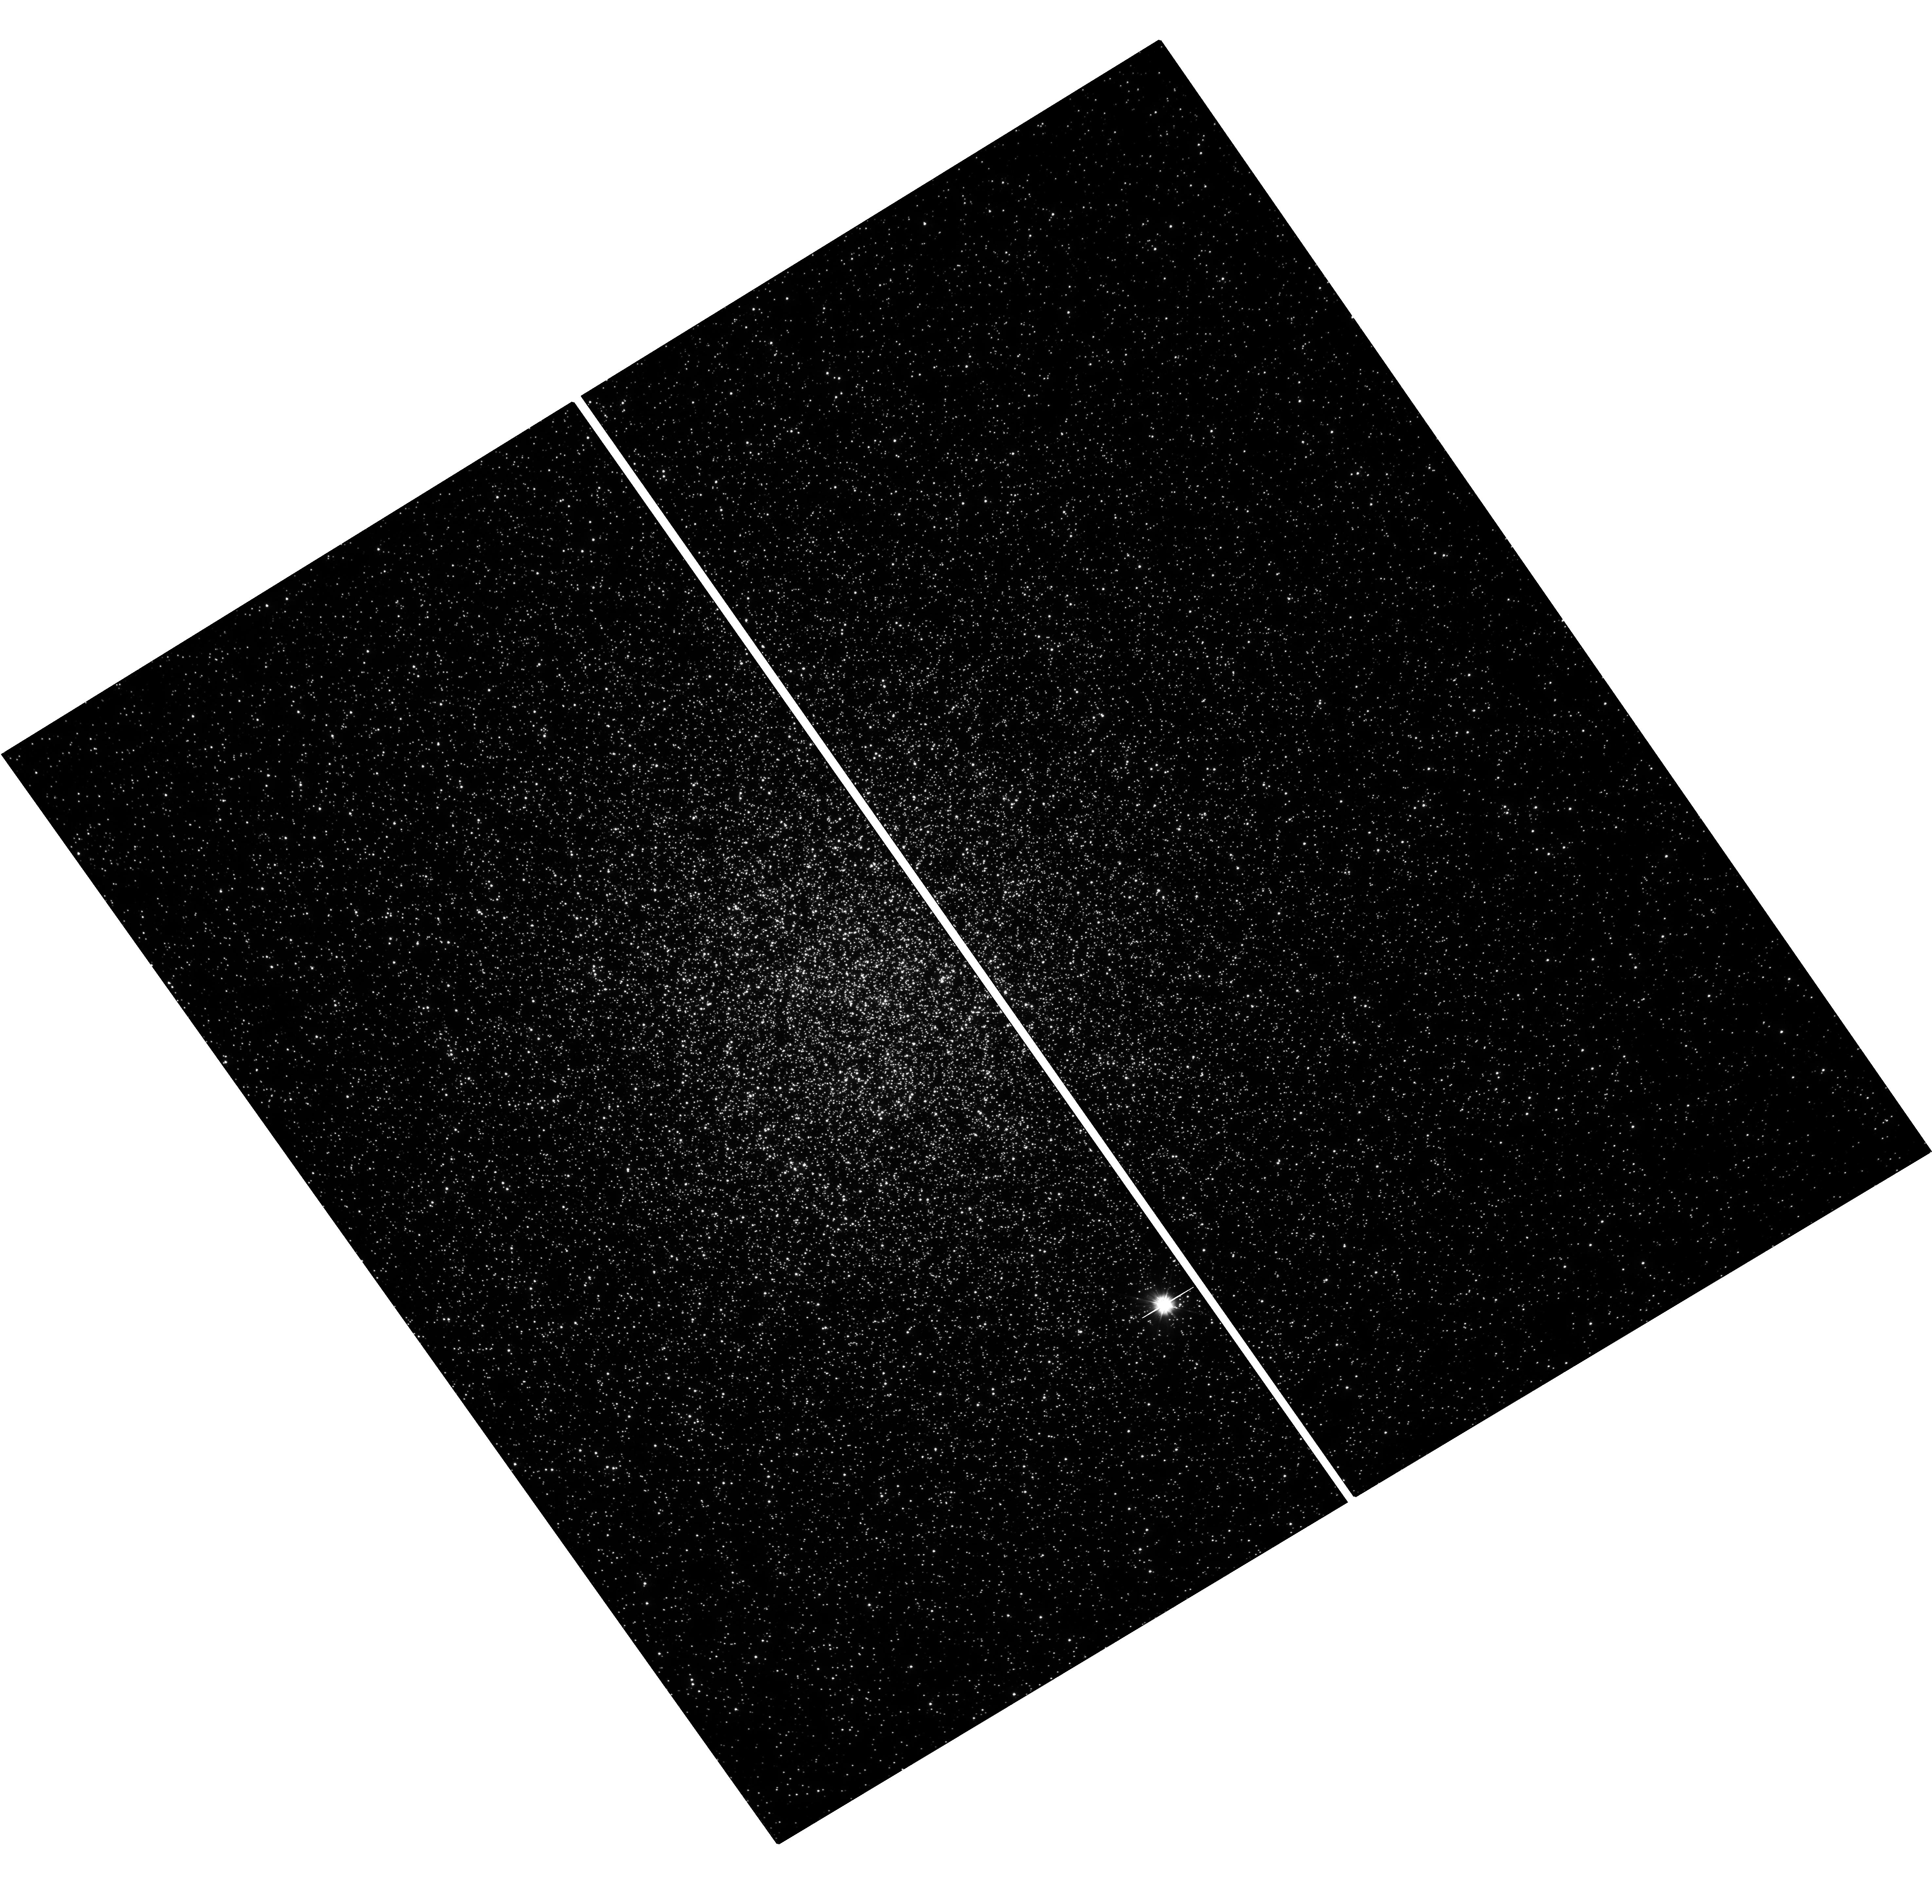
Target: 47TUC. Instrument: WFC3/UVIS. Filter: F300X. Exposure: 35 min. Observation ID: hst_17724_10_wfc3_uvis_f300x_iffz10

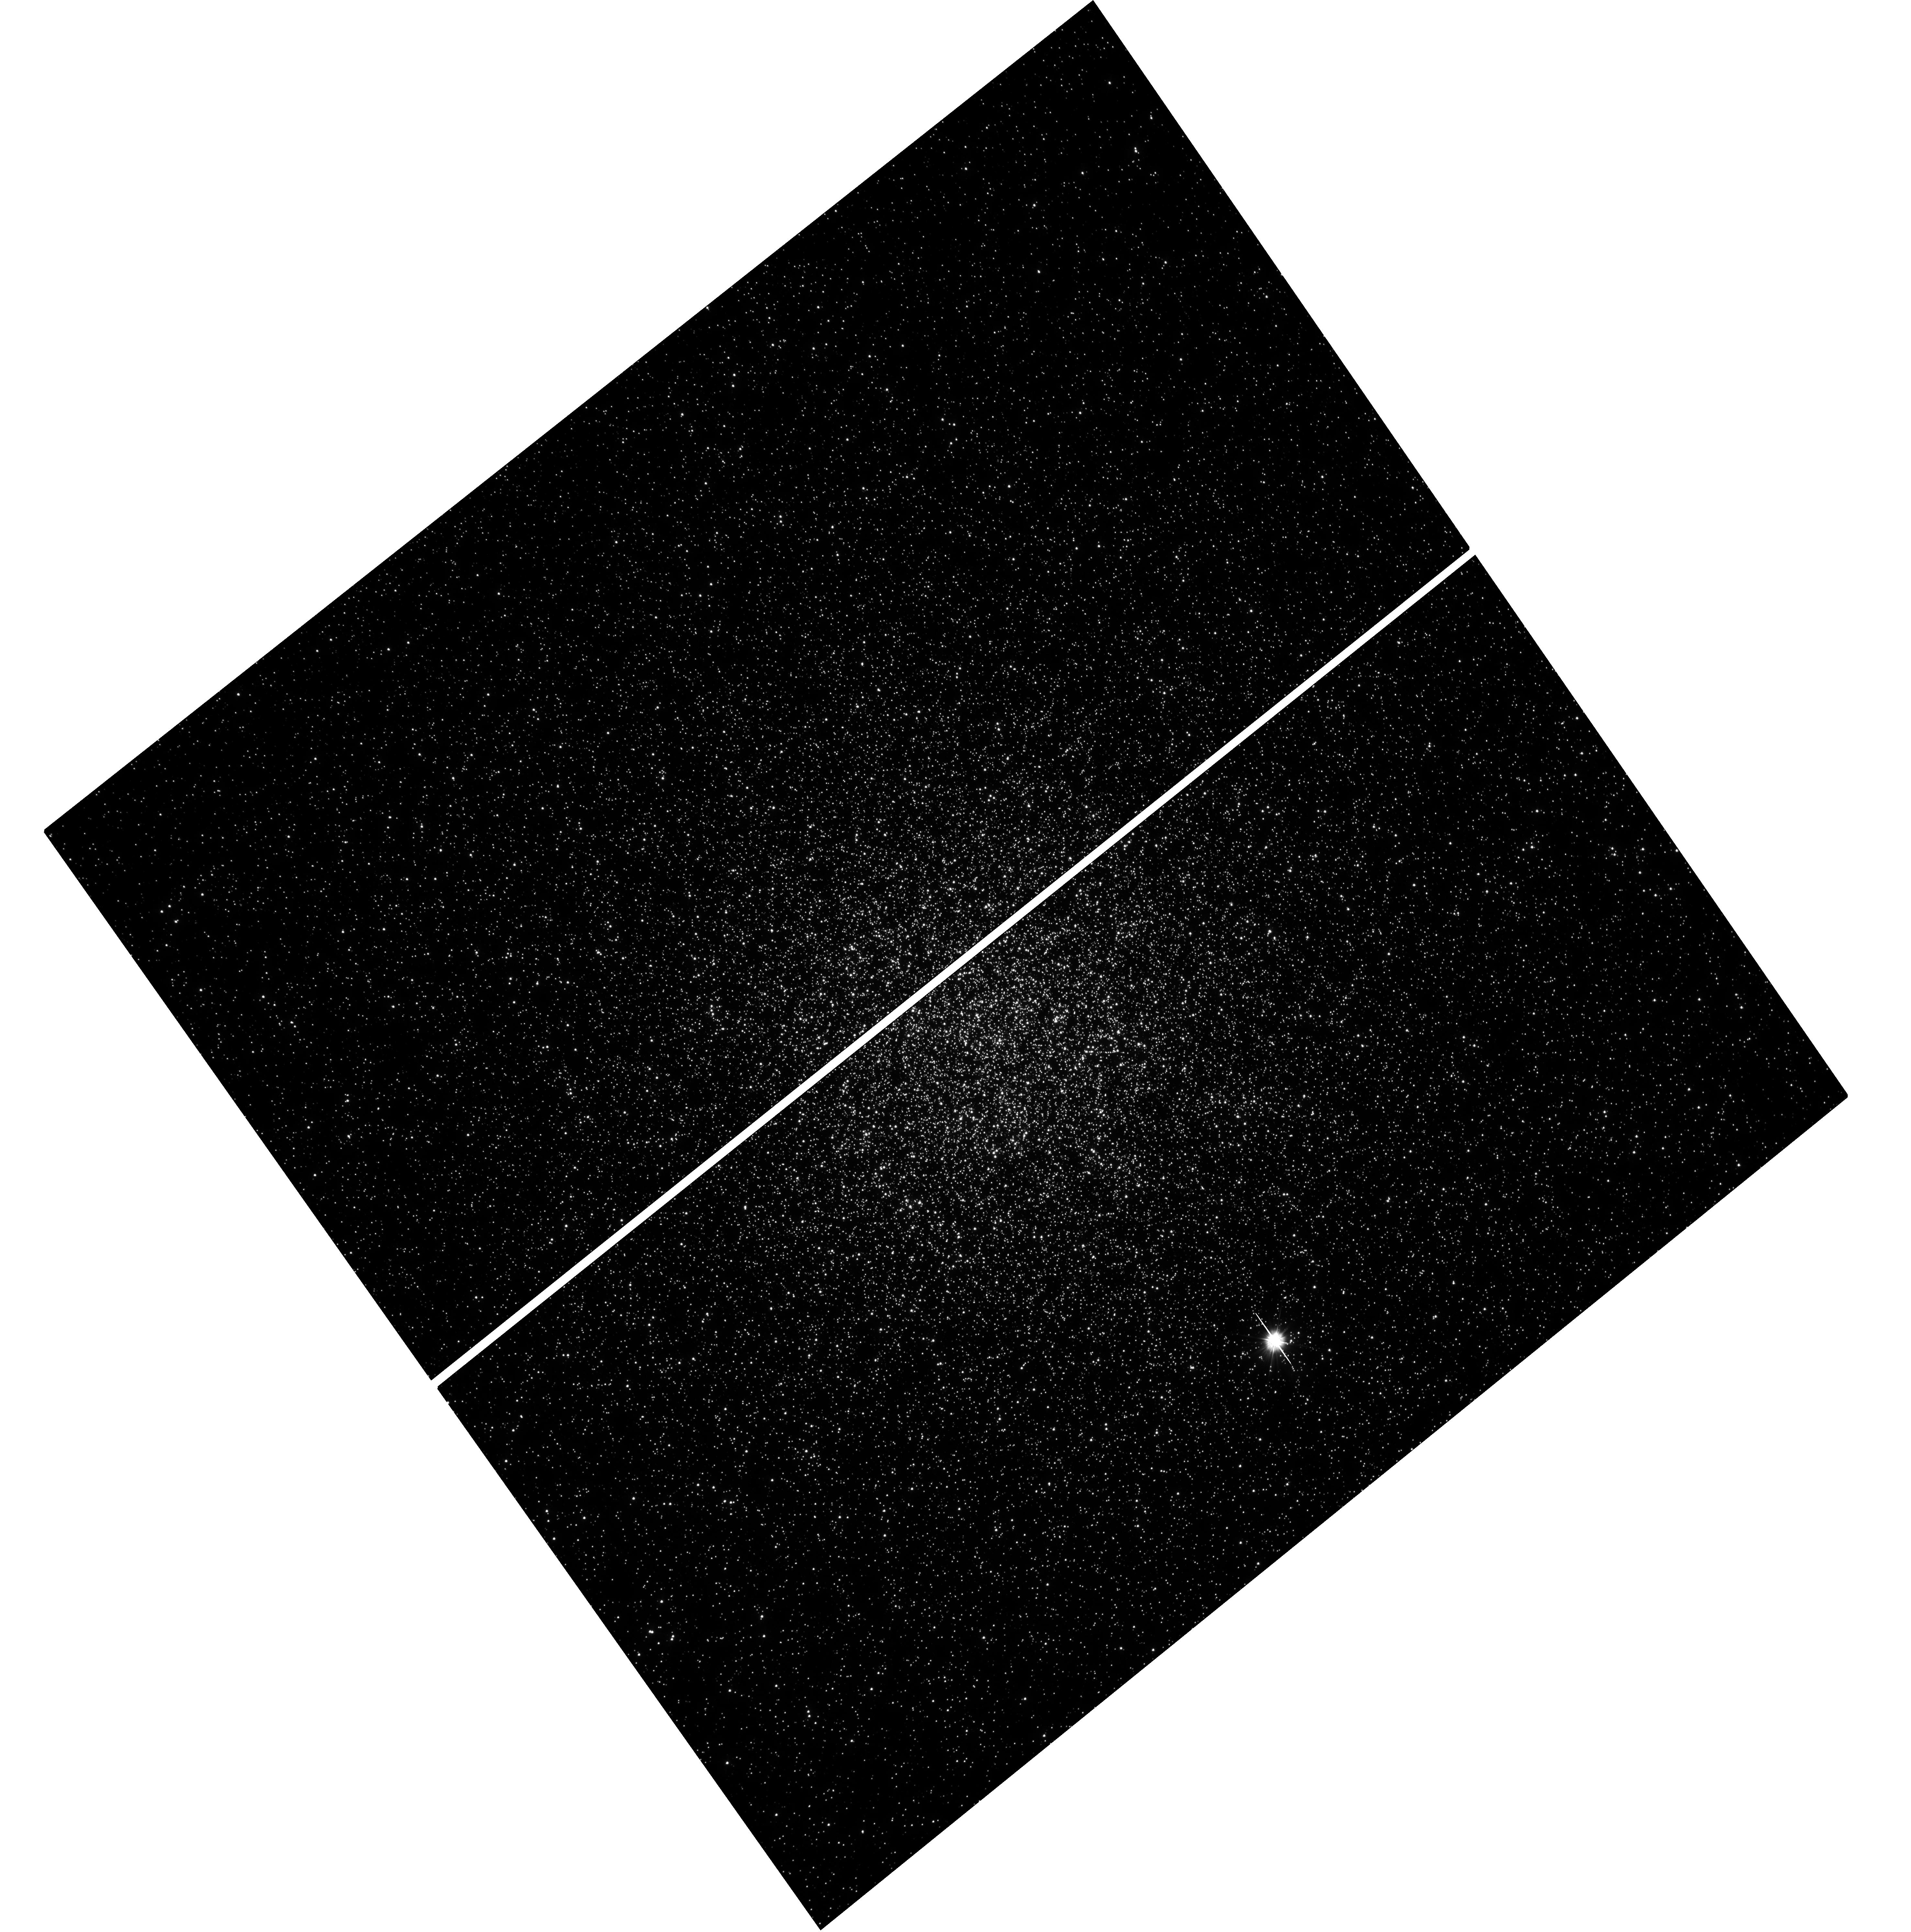
Target: 47TUC. Instrument: WFC3/UVIS. Filter: F300X. Exposure: 35 min. Observation ID: hst_17724_24_wfc3_uvis_f300x_iffz24

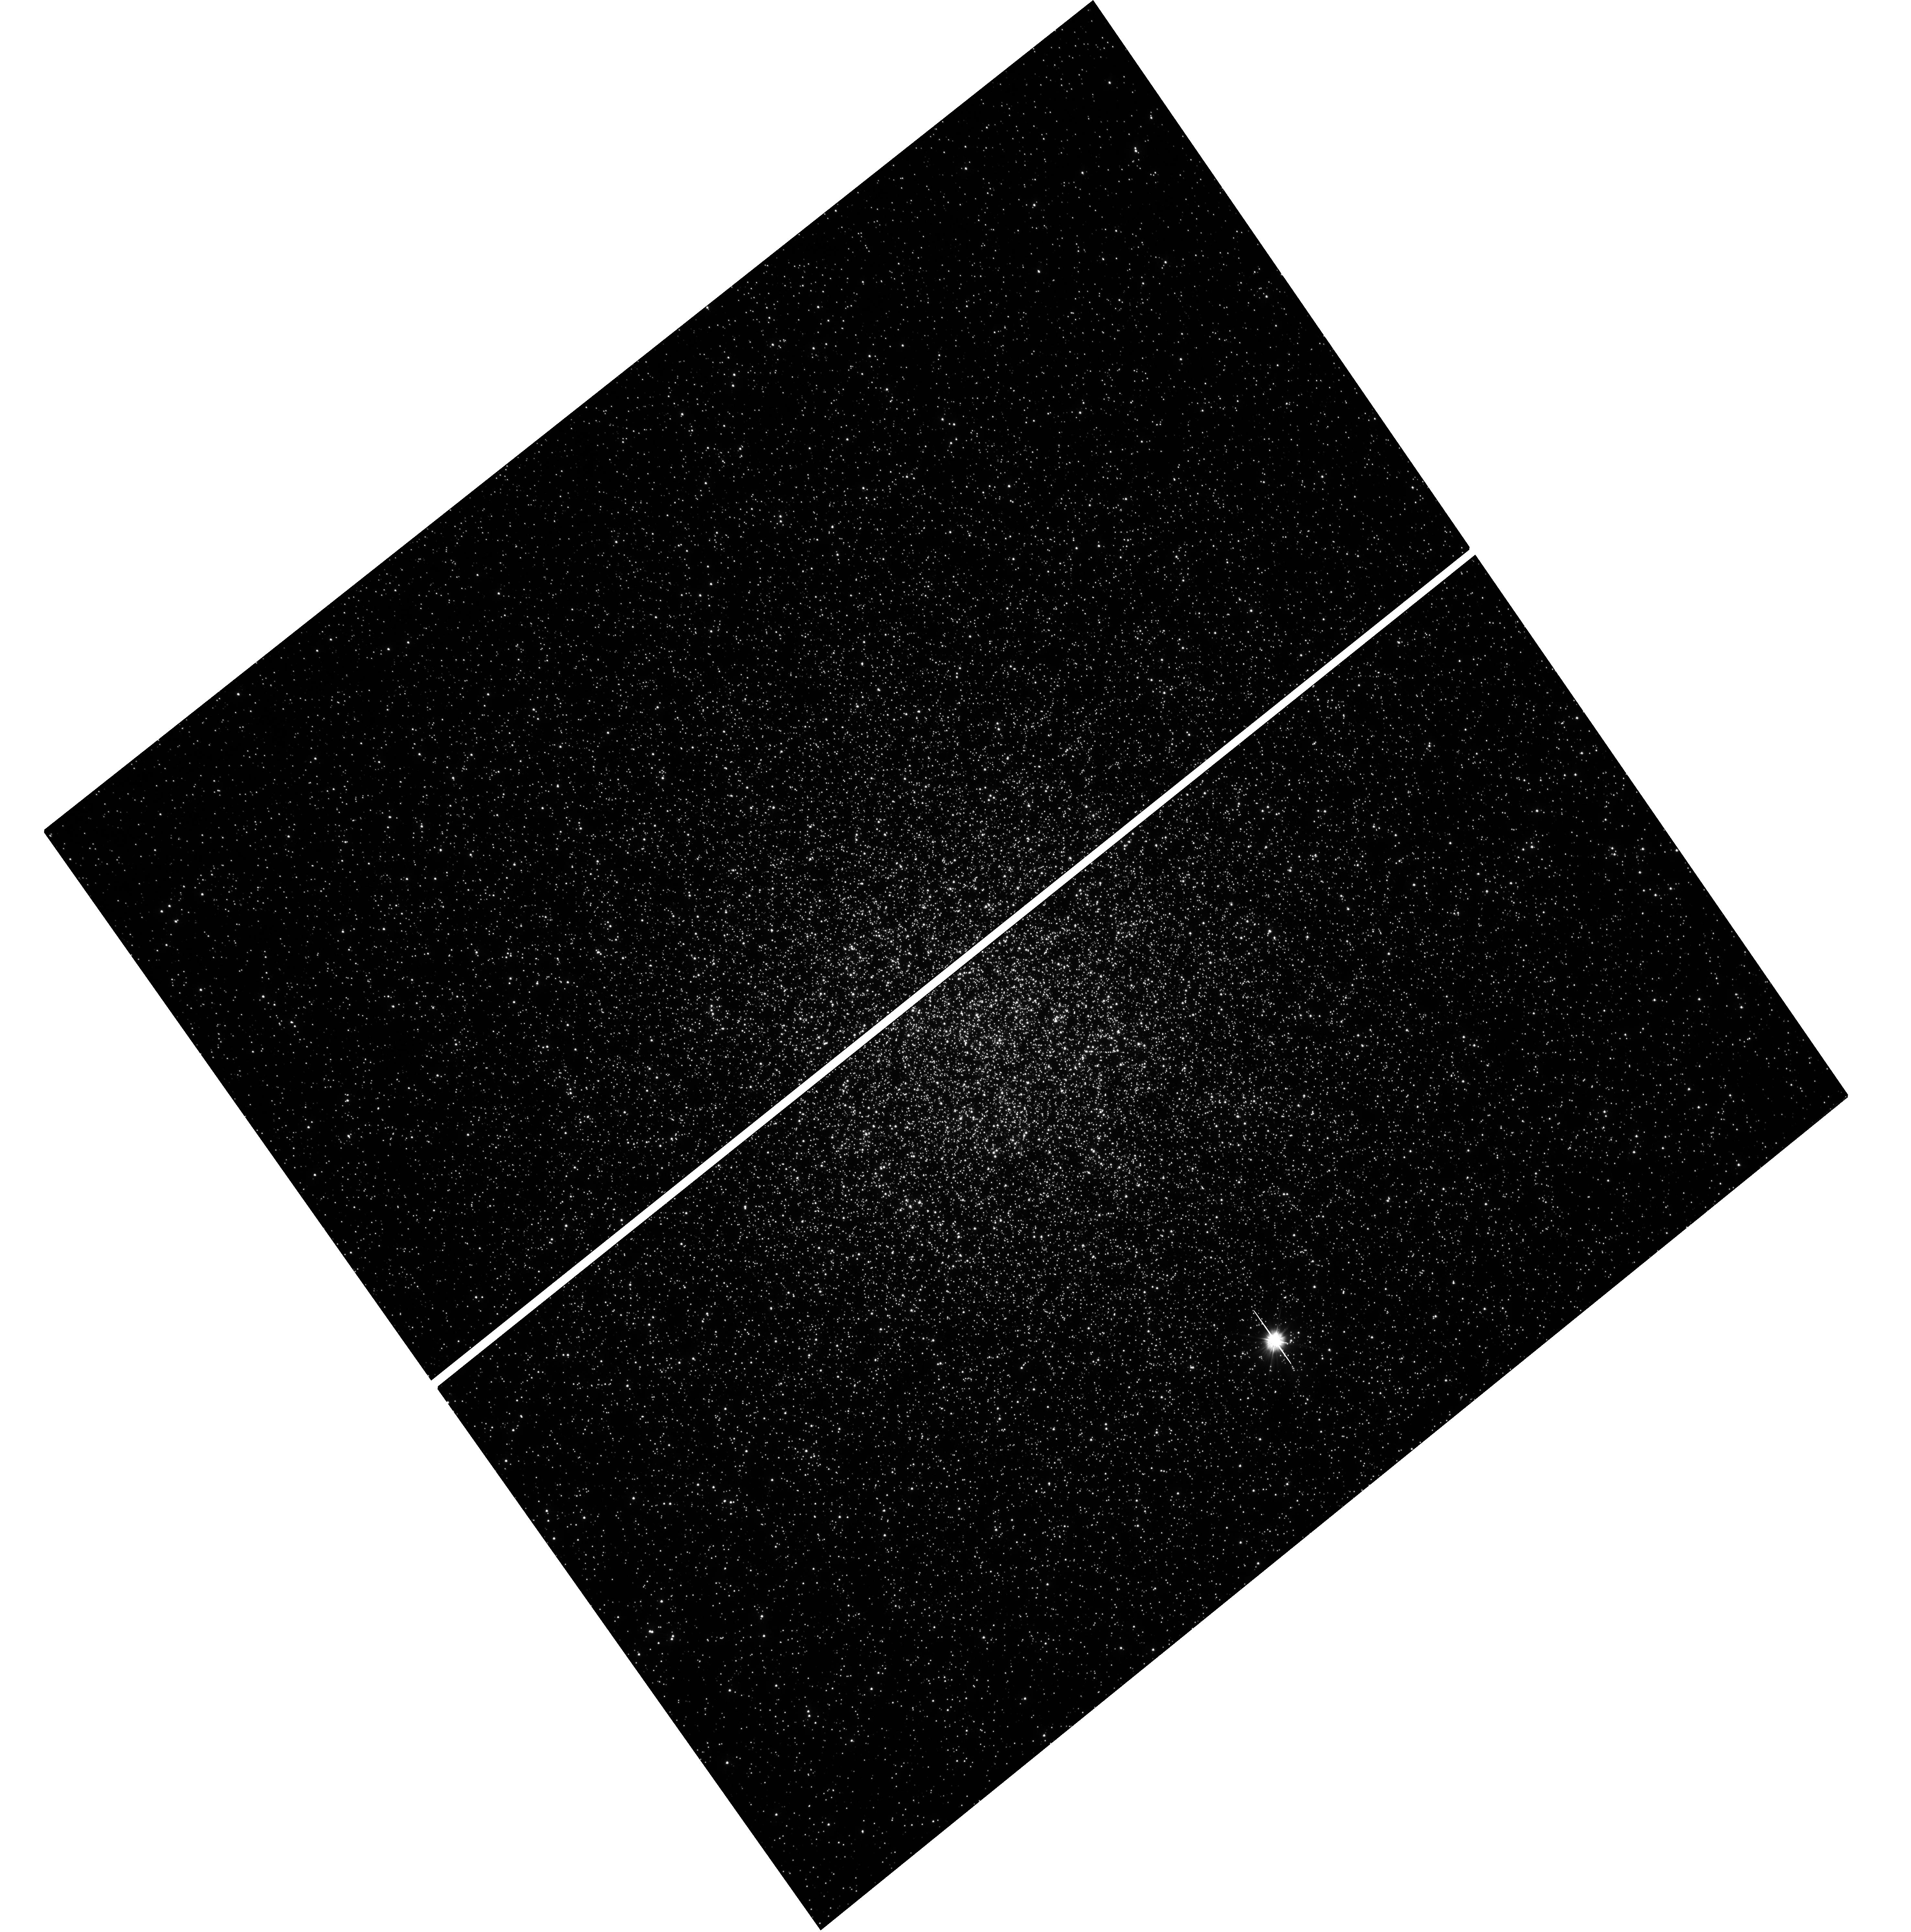
Target: 47TUC. Instrument: WFC3/UVIS. Filter: F300X. Exposure: 35 min. Observation ID: hst_17724_23_wfc3_uvis_f300x_iffz23

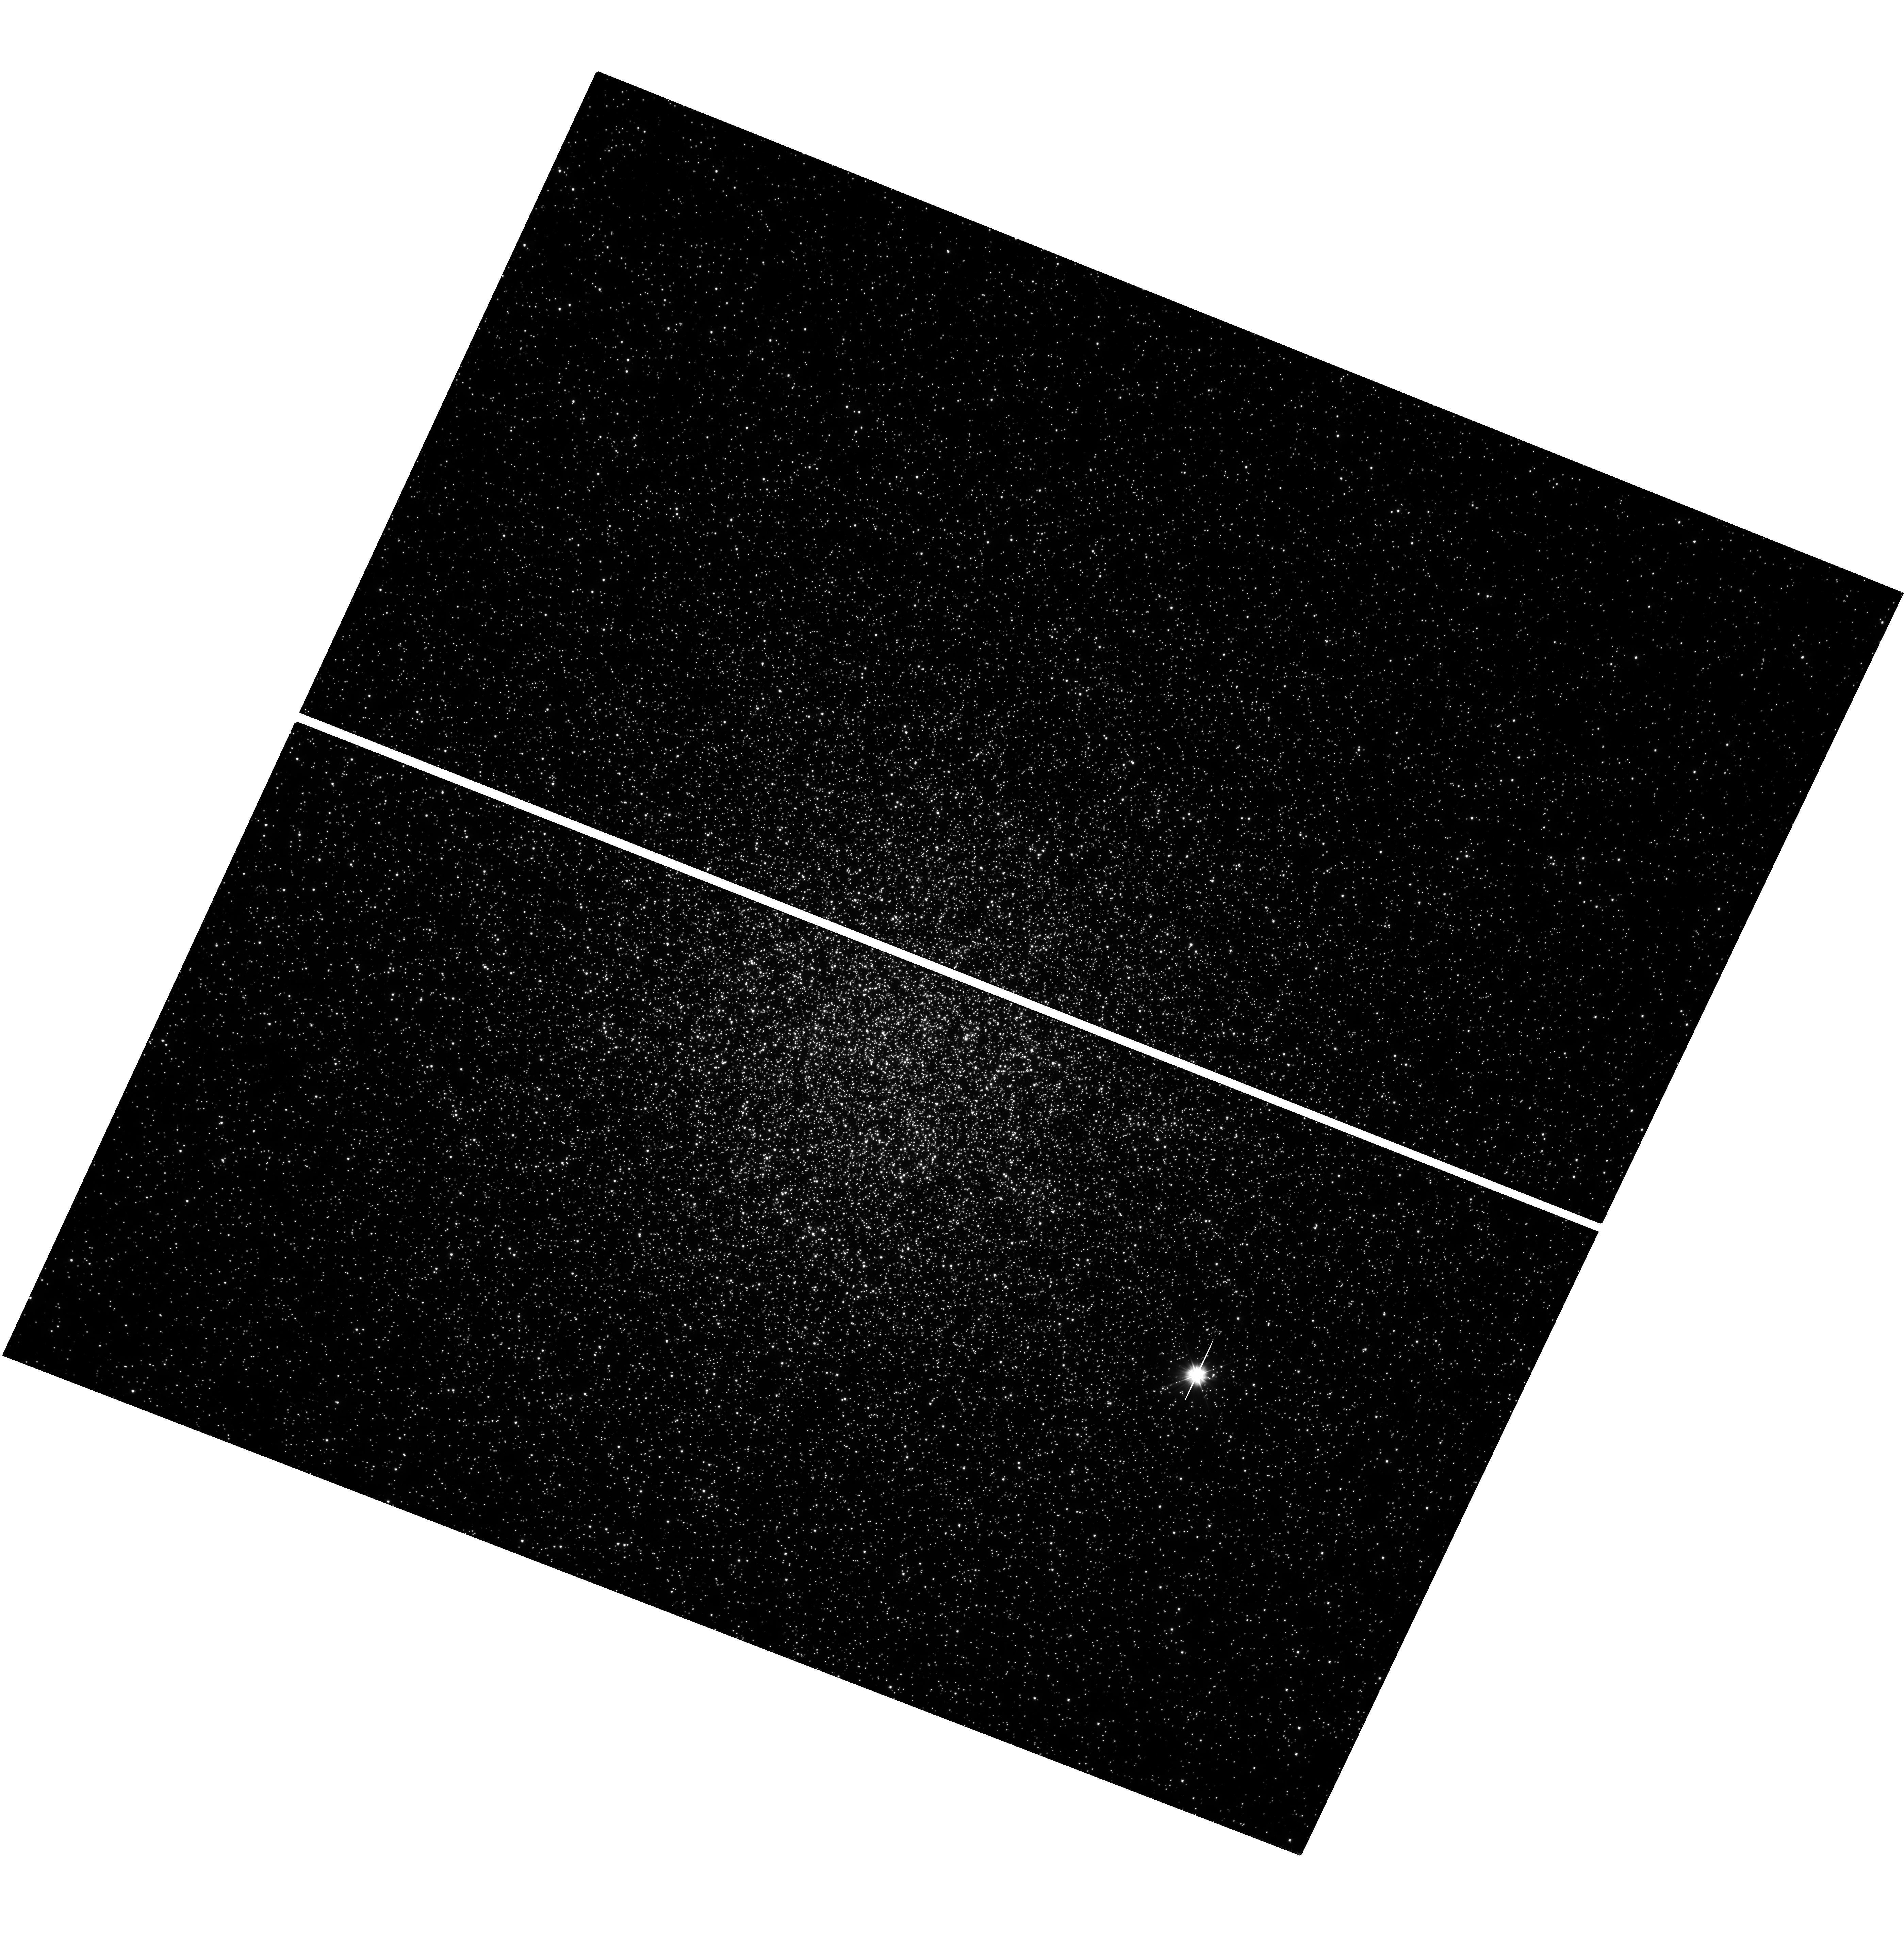
Target: 47TUC. Instrument: WFC3/UVIS. Filter: F300X. Exposure: 35 min. Observation ID: hst_17724_14_wfc3_uvis_f300x_iffz14

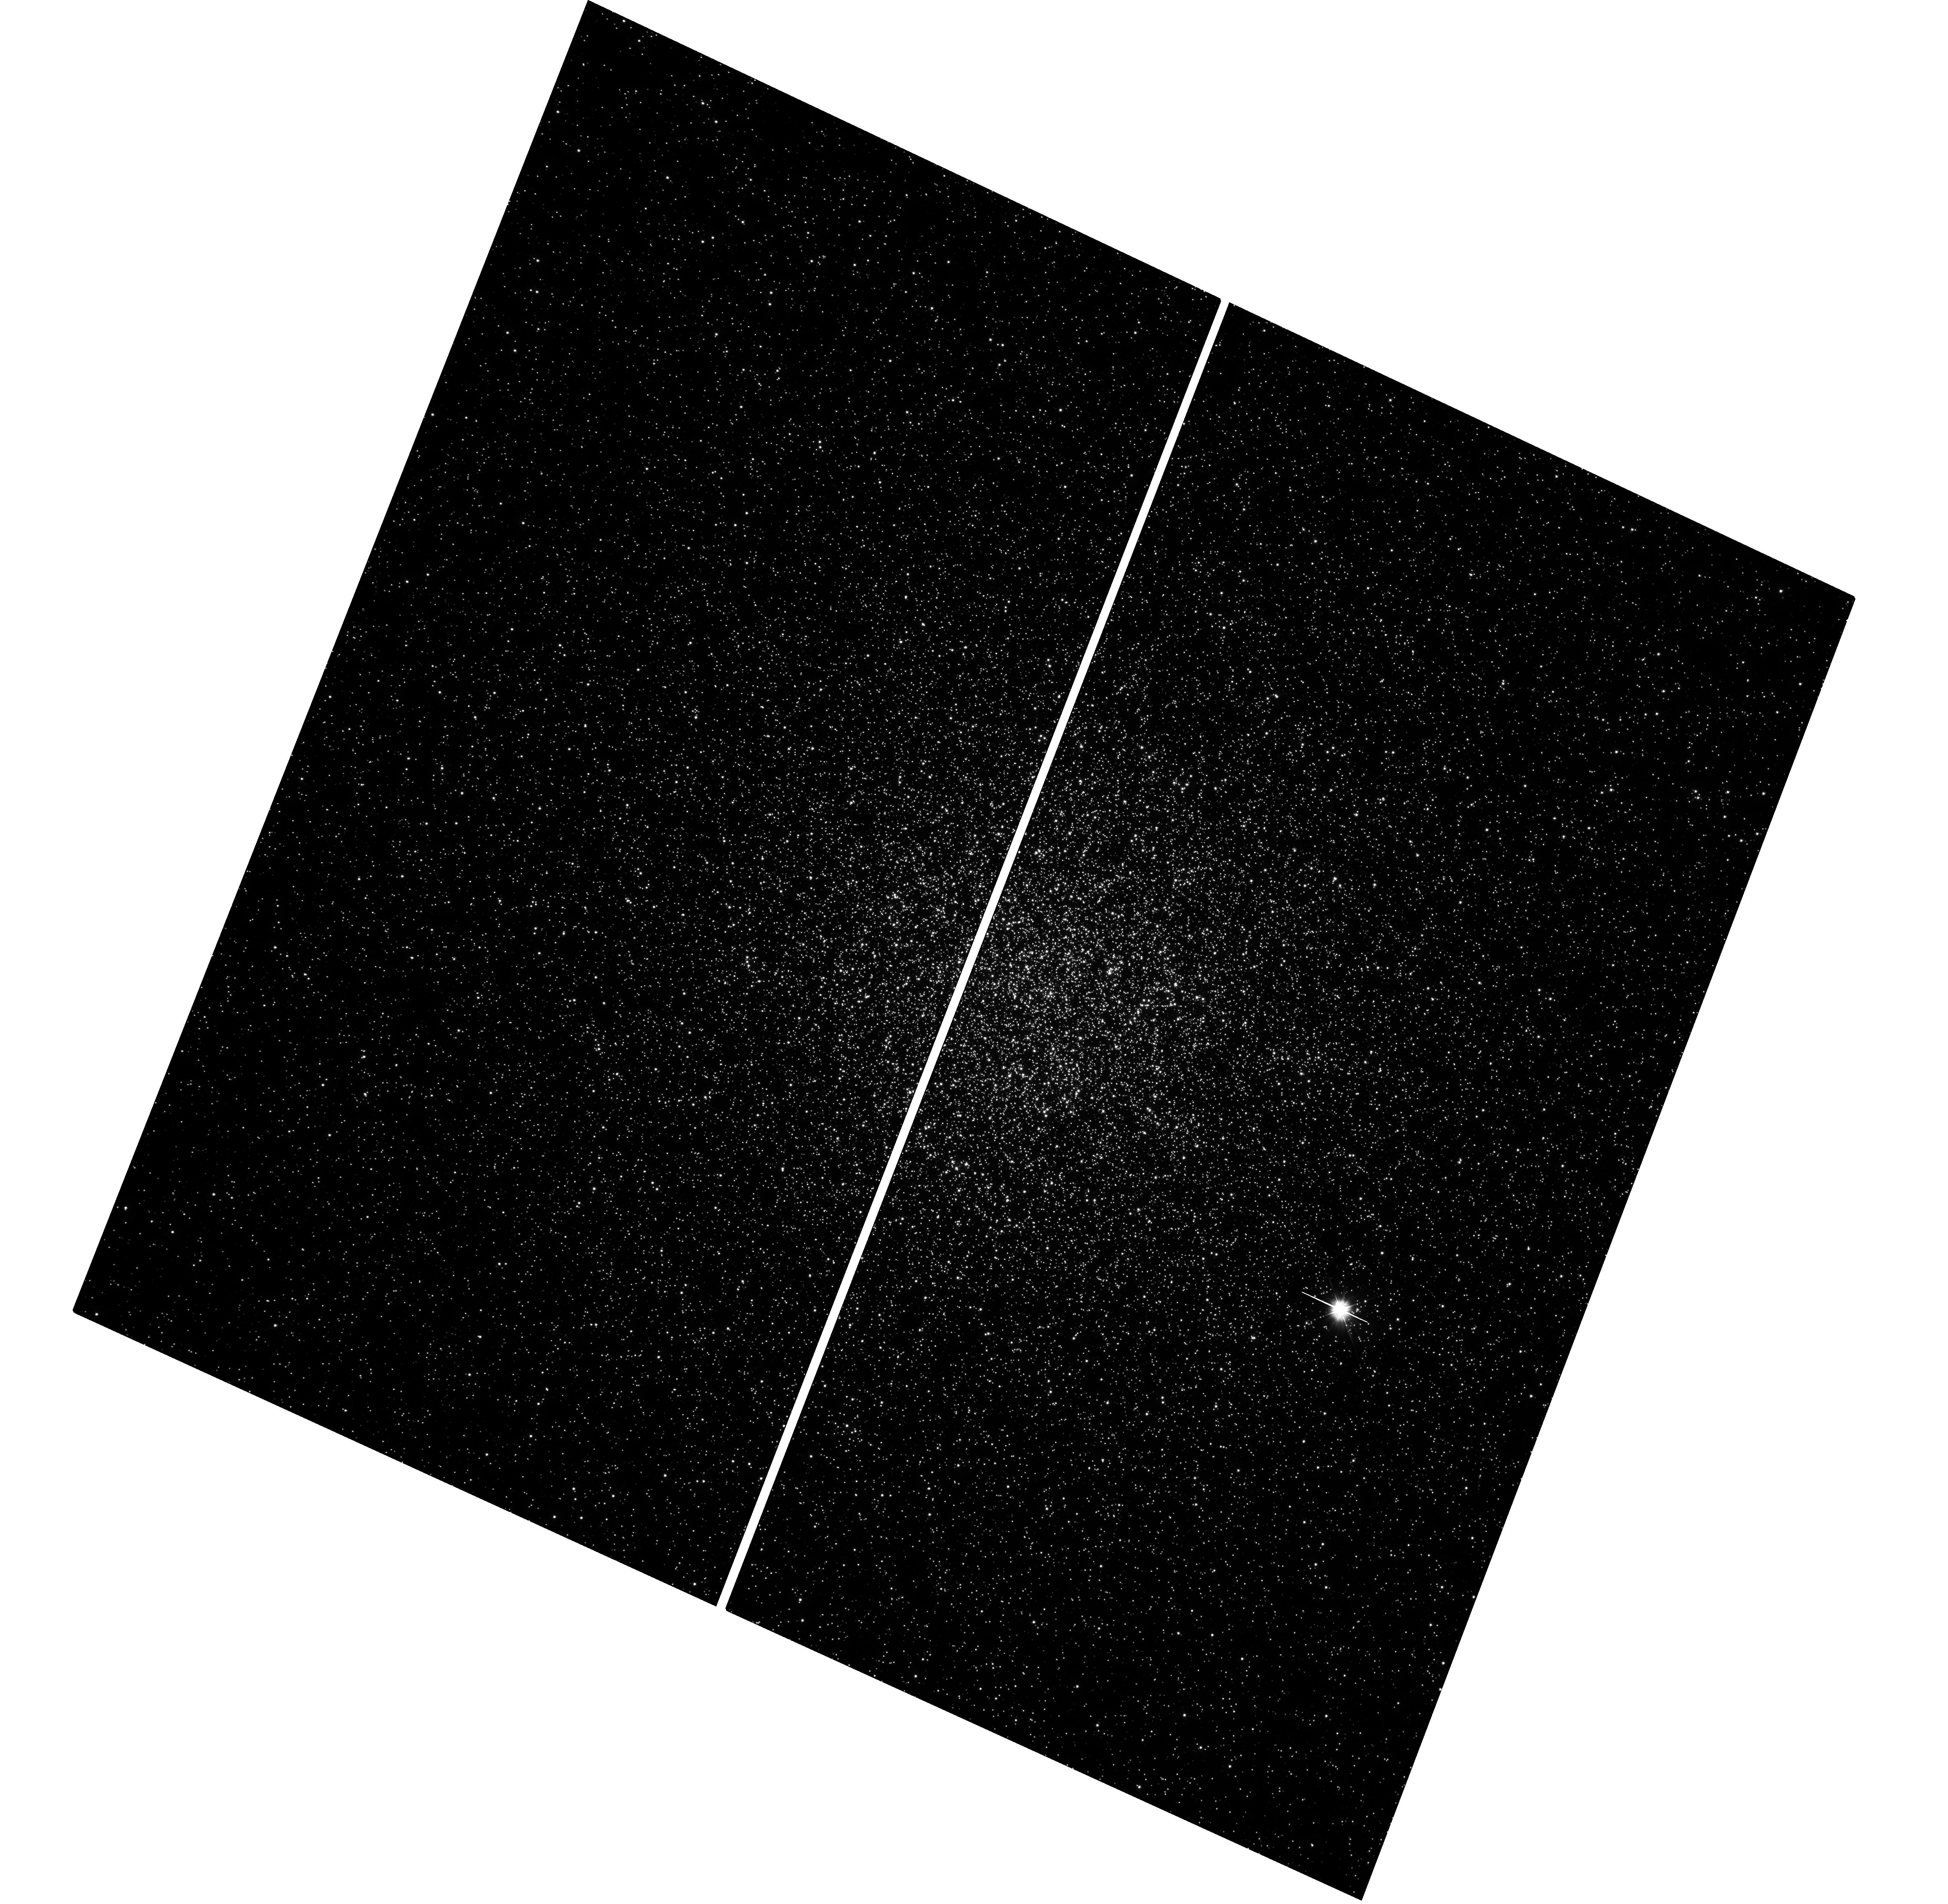
Target: 47TUC. Instrument: WFC3/UVIS. Filter: F300X. Exposure: 35 min. Observation ID: hst_17724_39_wfc3_uvis_f300x_iffz39

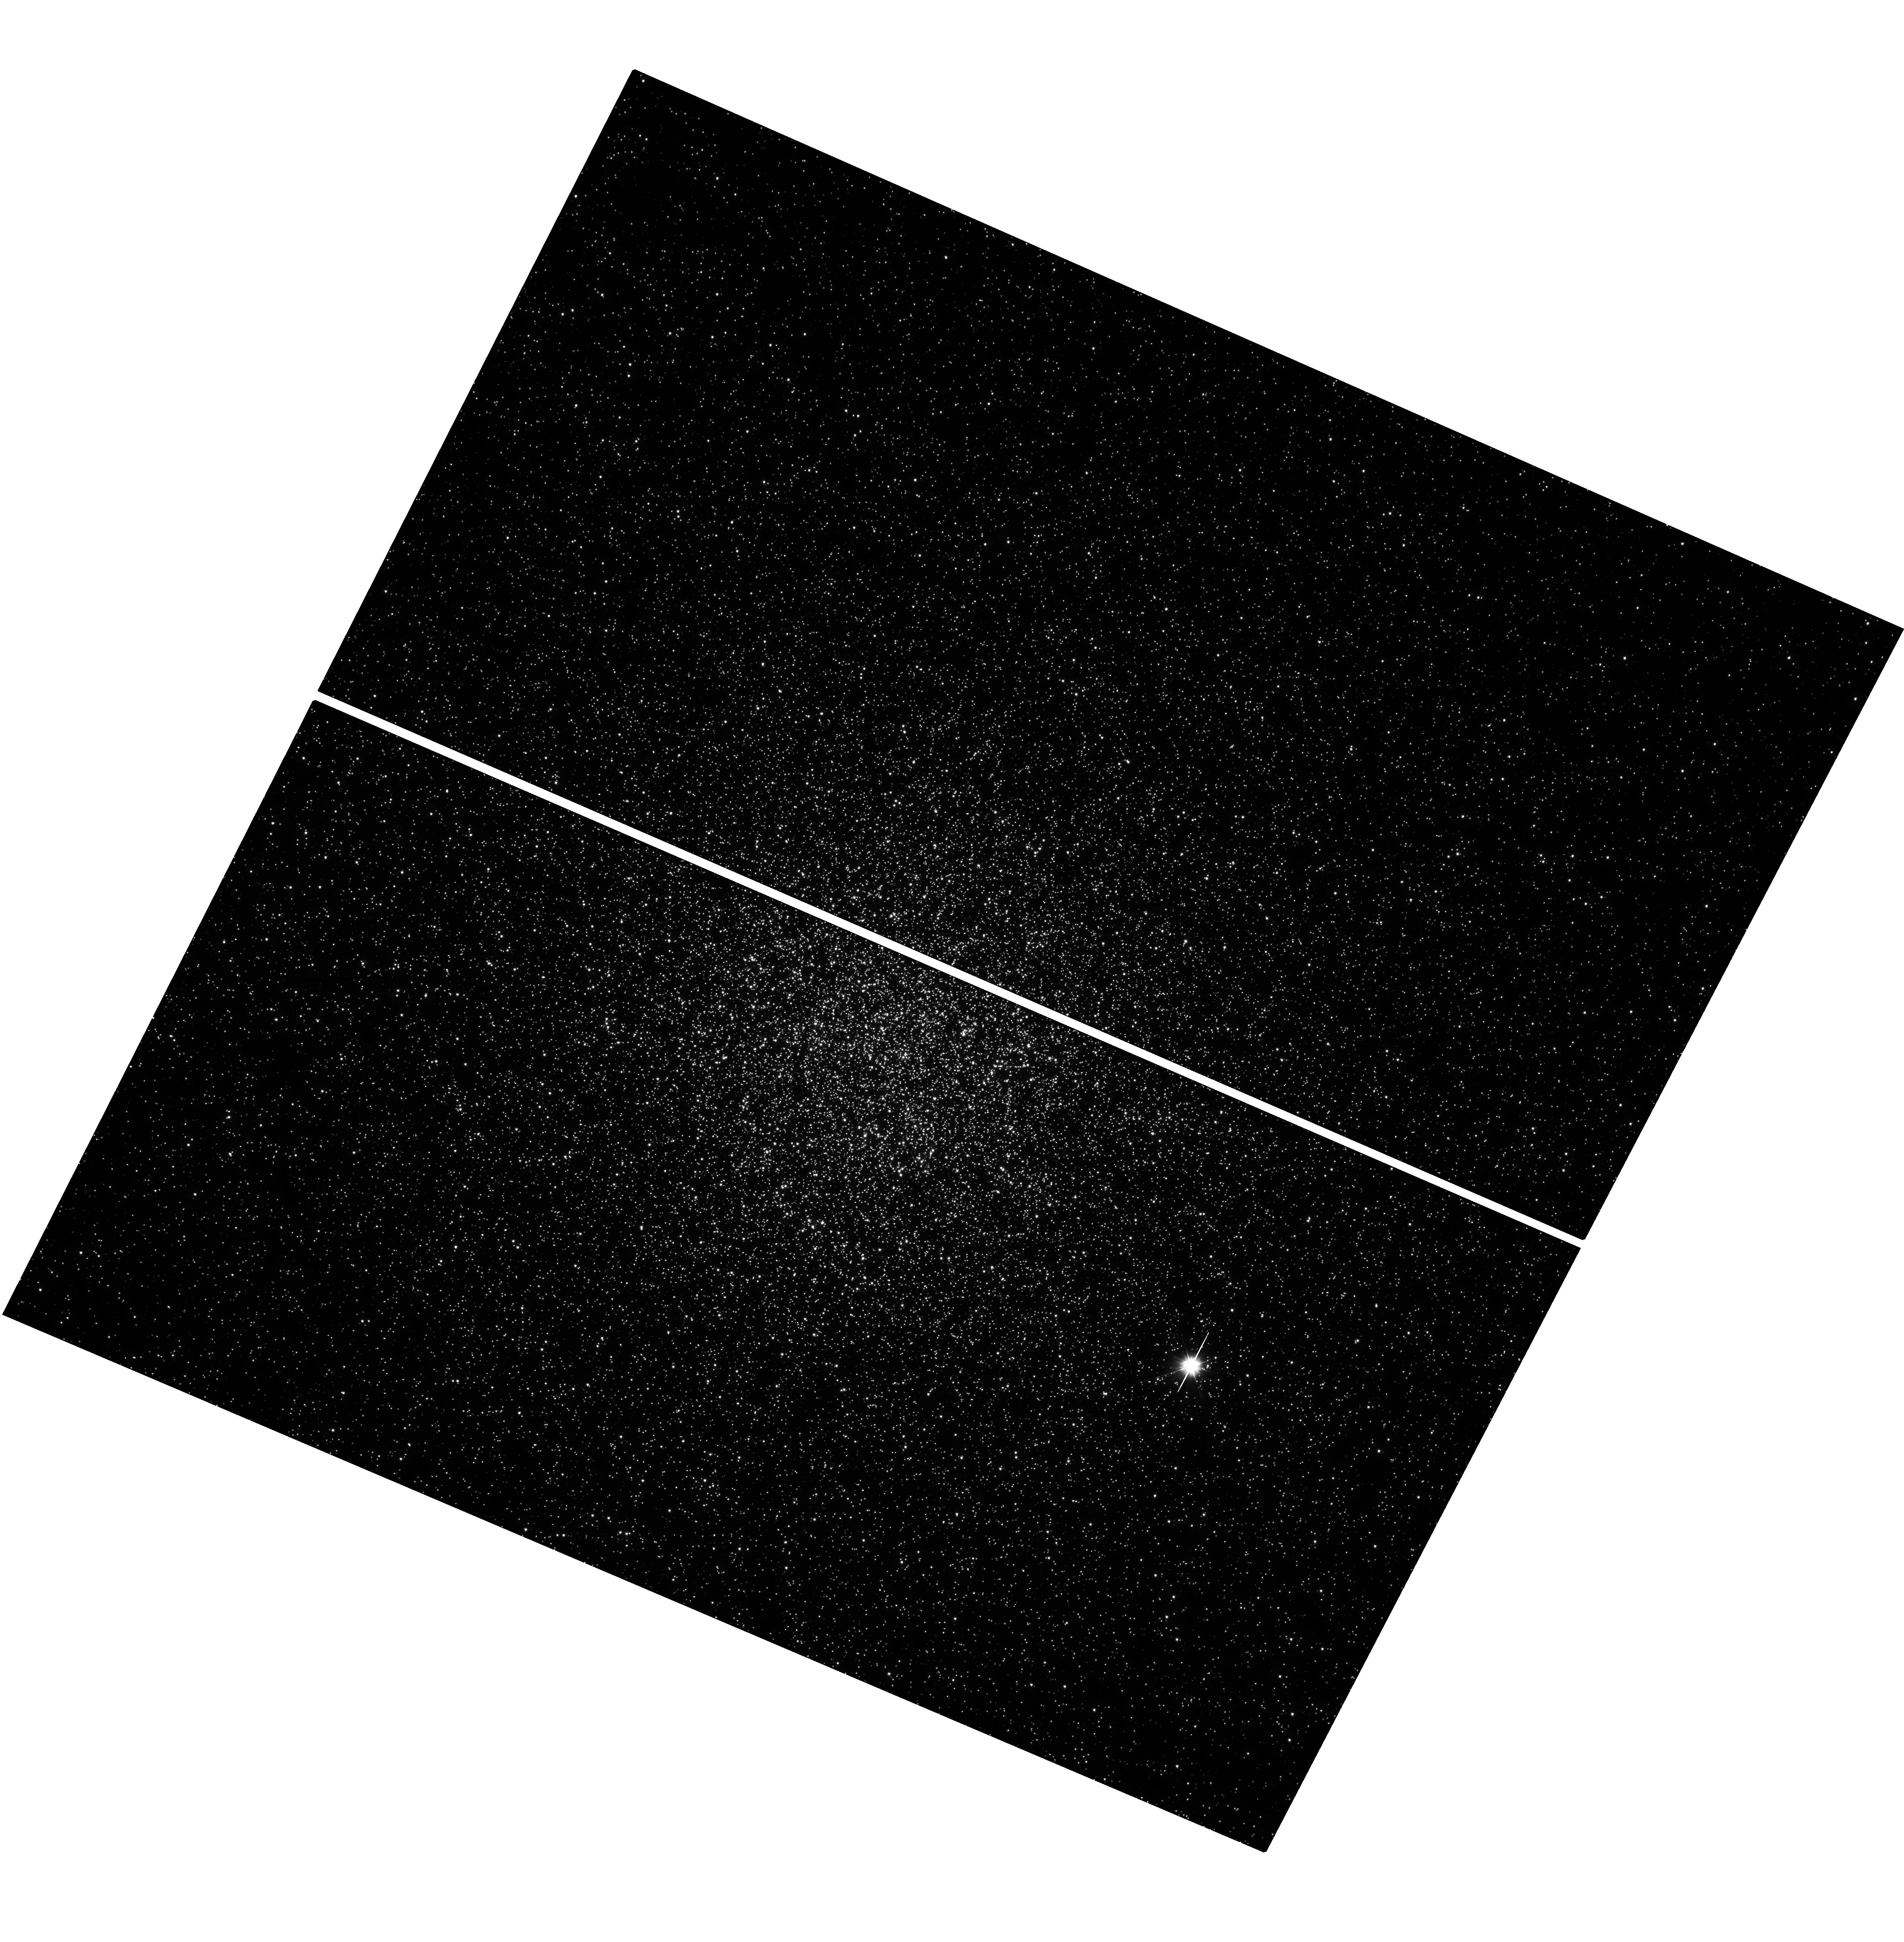
Target: 47TUC. Instrument: WFC3/UVIS. Filter: F300X. Exposure: 35 min. Observation ID: hst_17724_20_wfc3_uvis_f300x_iffz20

An ultraviolet time-domain survey of the compact binary population in 47 Tucanae (PI: Mo, Geoffrey)

The cores of globular clusters are among the densest stellar environments in the Galaxy, facilitating dynamical interactions which promote the formation of compact object binaries. We propose a UV time-domain survey of 47 Tucanae, one of the brighest and most massive globular clusters in the sky, using WFC3/UVIS to uncover and characterize its compact binary population. Due to confusion noise resulting from the crowding of giants, the cores of globular clusters are difficult to study with ground-based observations. The unique UV capabilities of HST, with its high angular resolution, are necessary for obtaining robust photometry of faint stars and compact objects. We will use these observations to extract hundreds of thousands of high-quality light curves and perform periodicity searches to discover and characterize ultracompact systems, binary pulsars, and other exotic binaries. This survey will contribute significantly to our understanding of binary evolution, gravitational wave progenitors, and stellar populations in globular clusters.